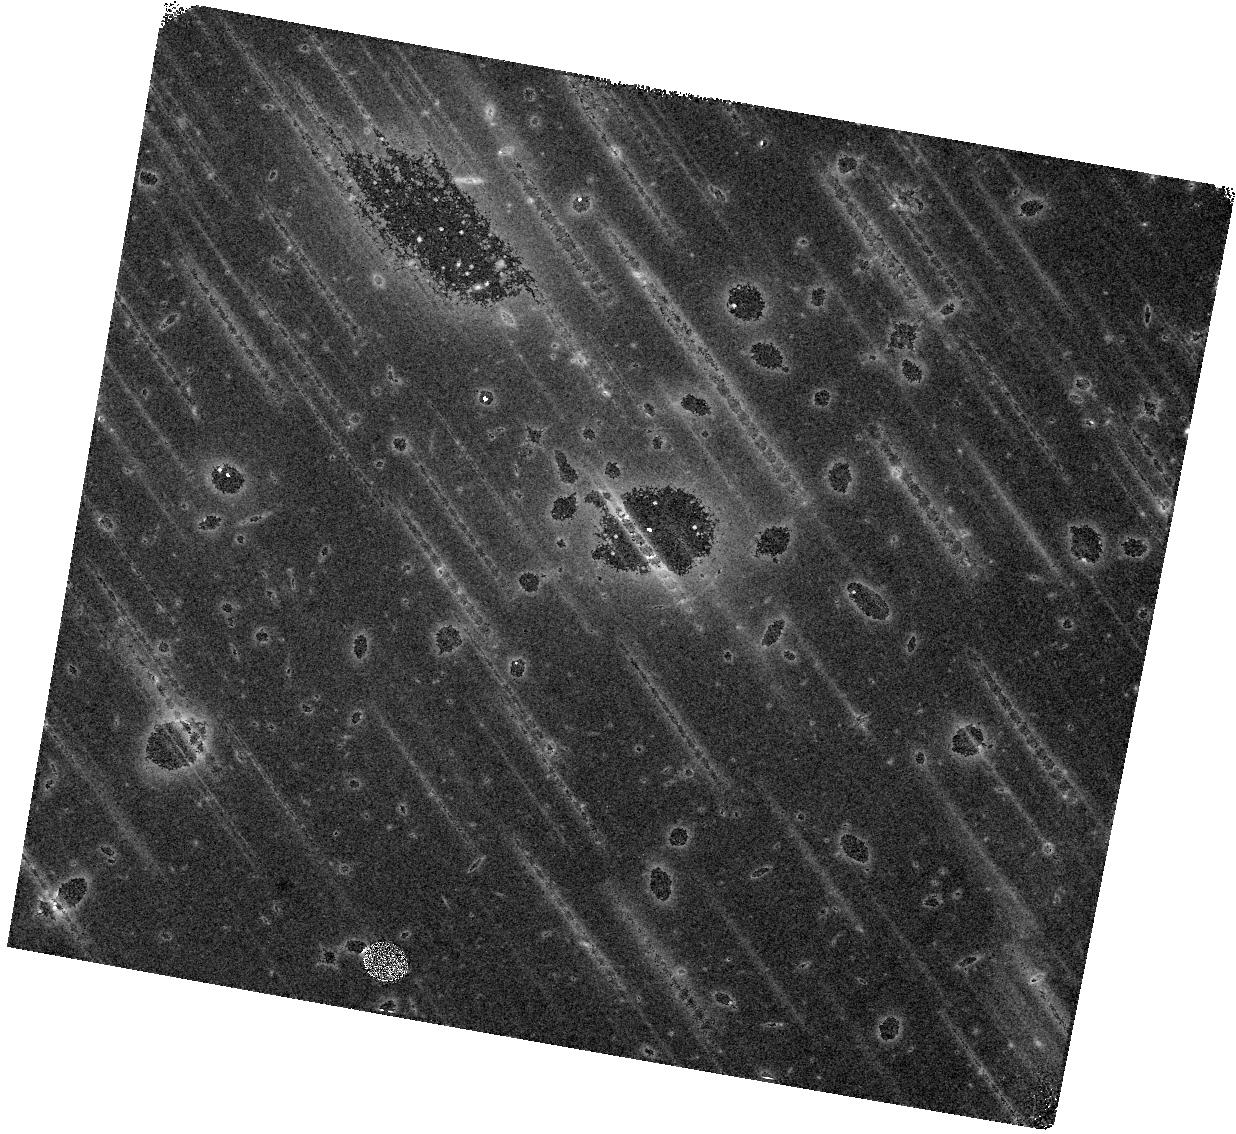
Target: MACS0940
Instrument: WFC3/IR
Filter: F160W
Exposure: 43 min
Observation ID: hst_15696_03_wfc3_ir_f160w_idz403

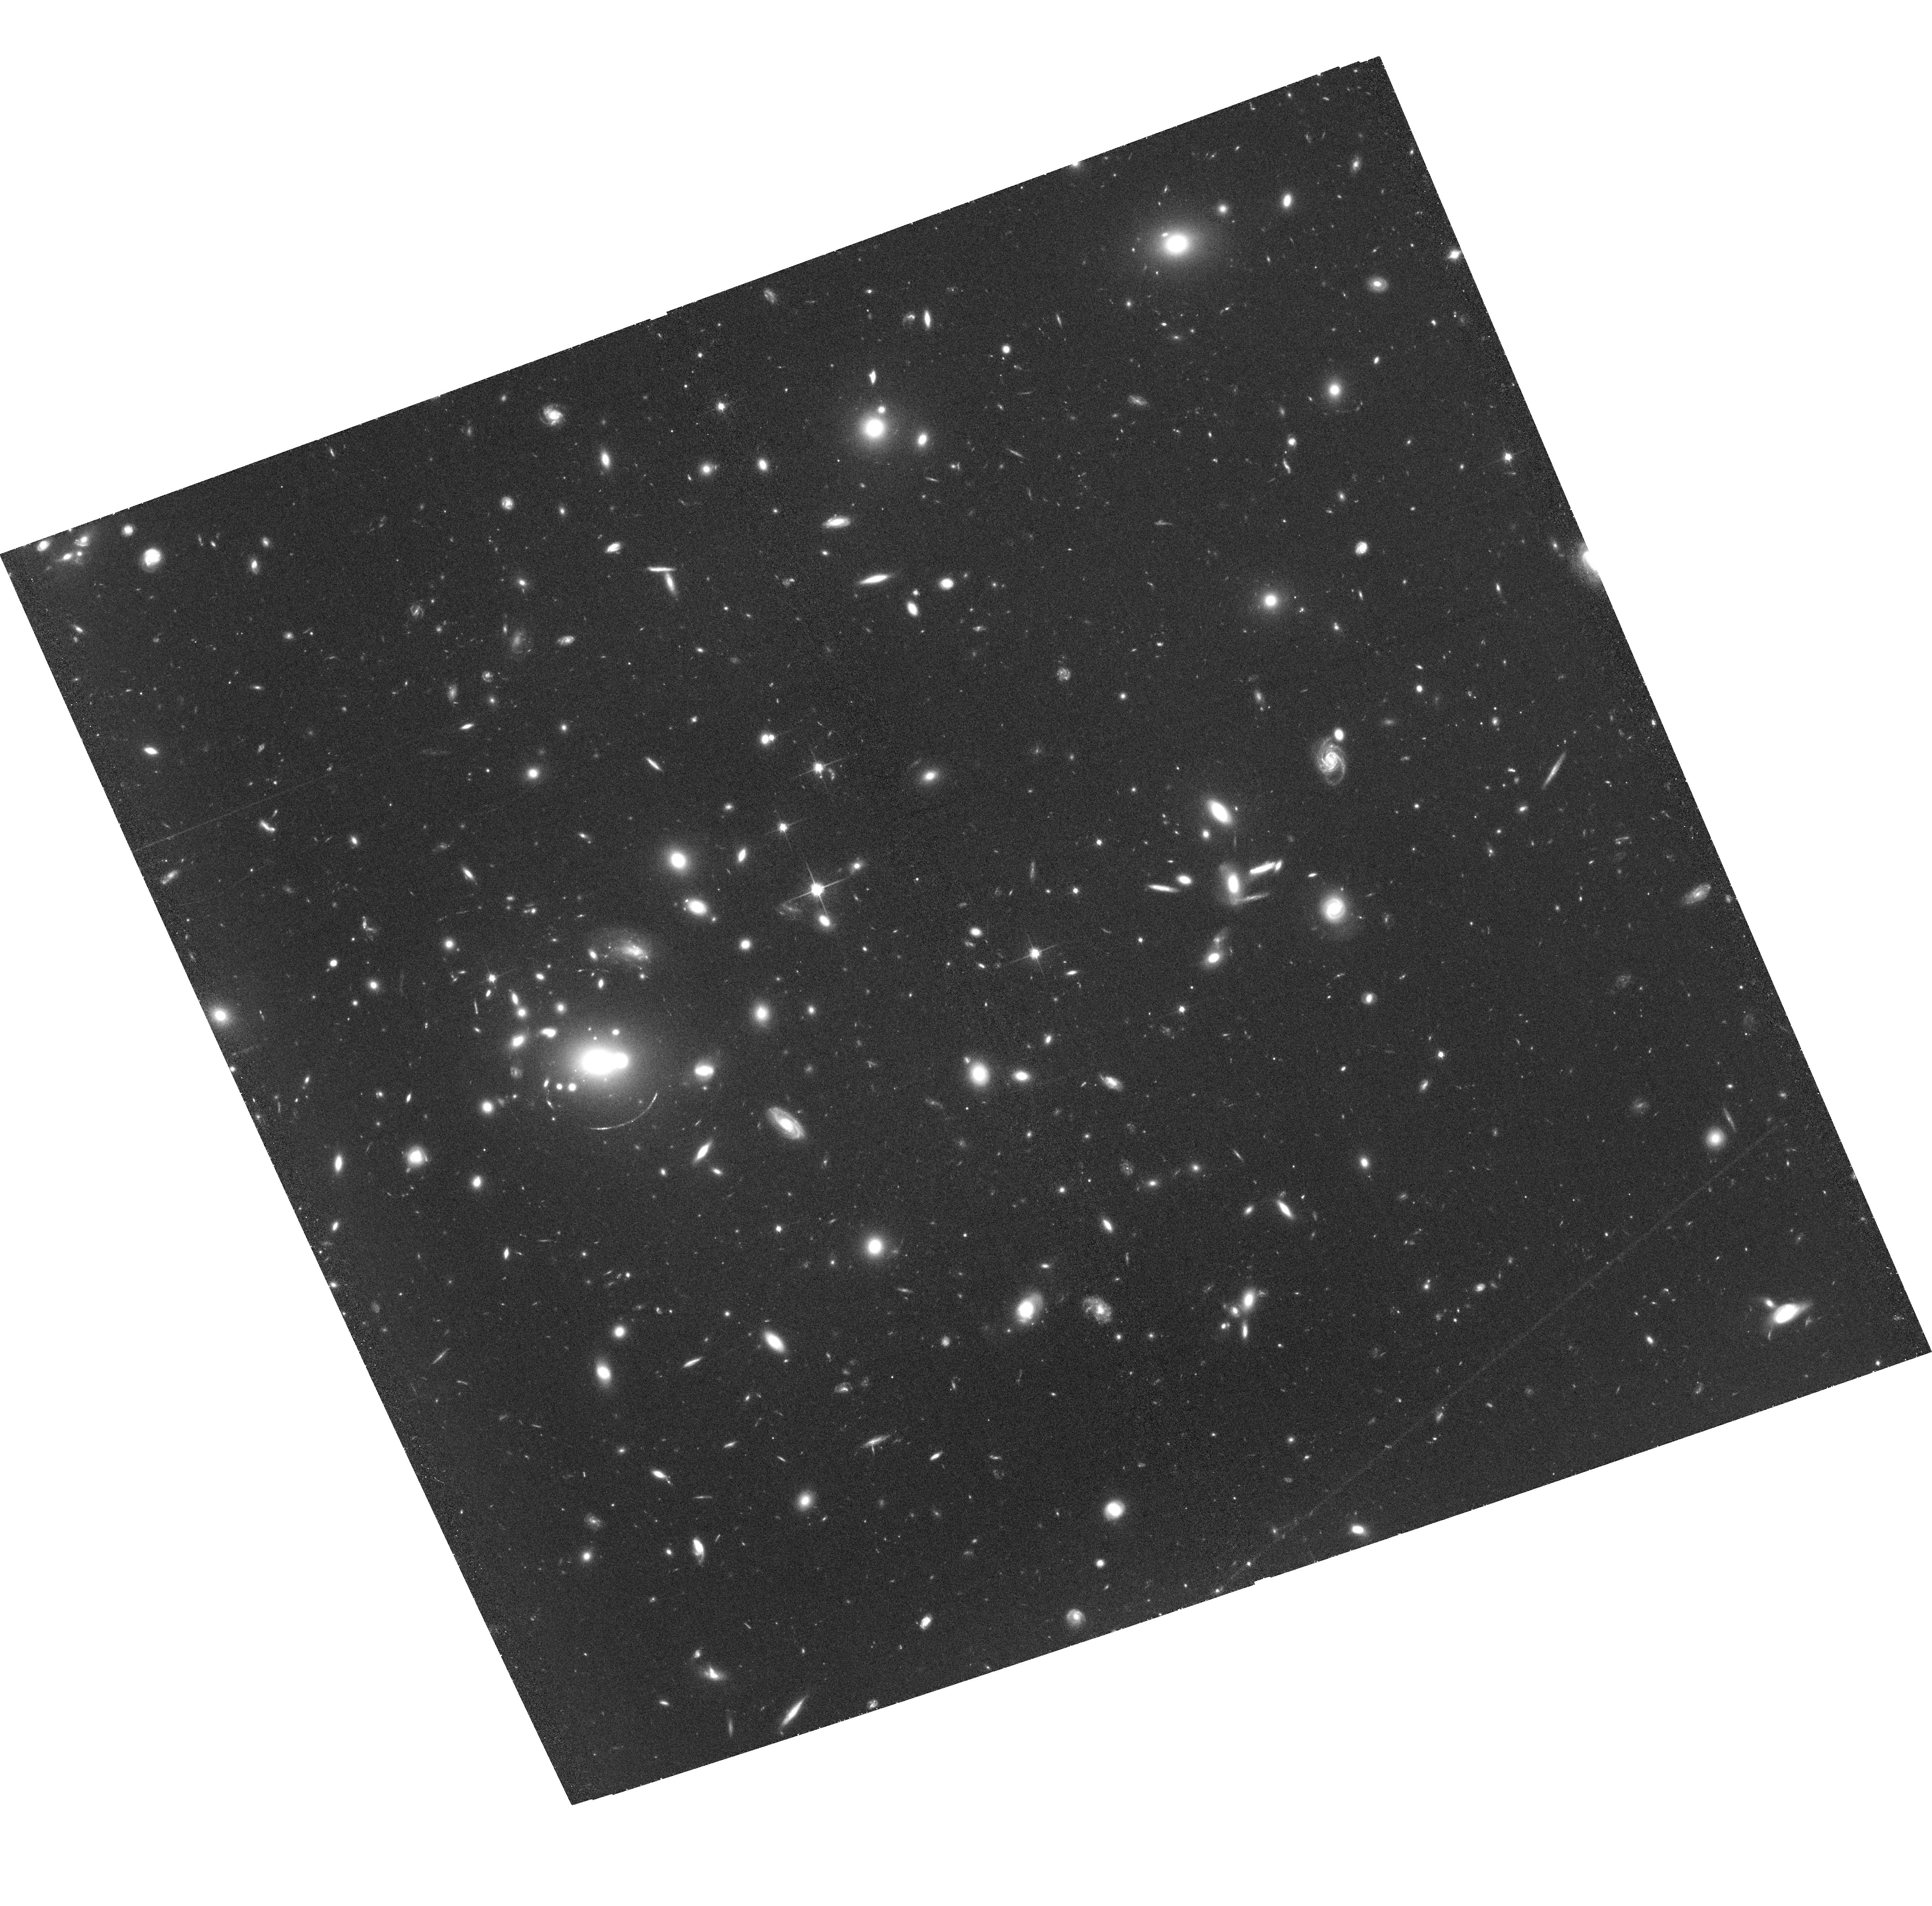
Target: MACS0940-ACS
Instrument: ACS/WFC
Filter: F814W
Exposure: 2.1 h
Observation ID: hst_15696_01_acs_wfc_f814w_jdz401

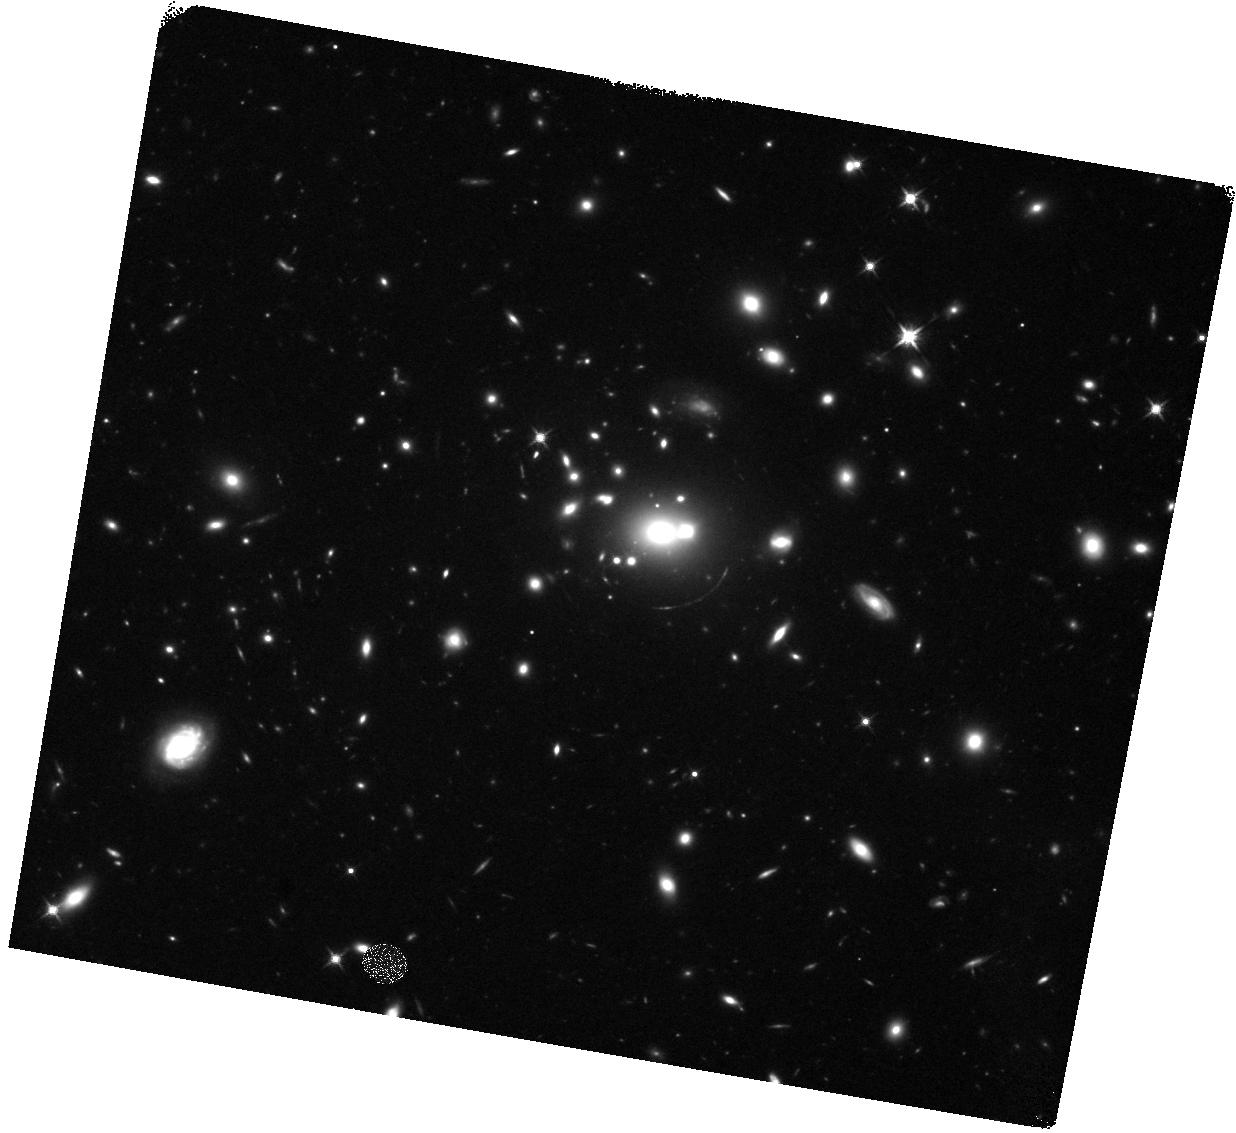
Target: MACS0940
Instrument: WFC3/IR
Filter: F125W
Exposure: 43 min
Observation ID: hst_15696_02_wfc3_ir_f125w_idz402

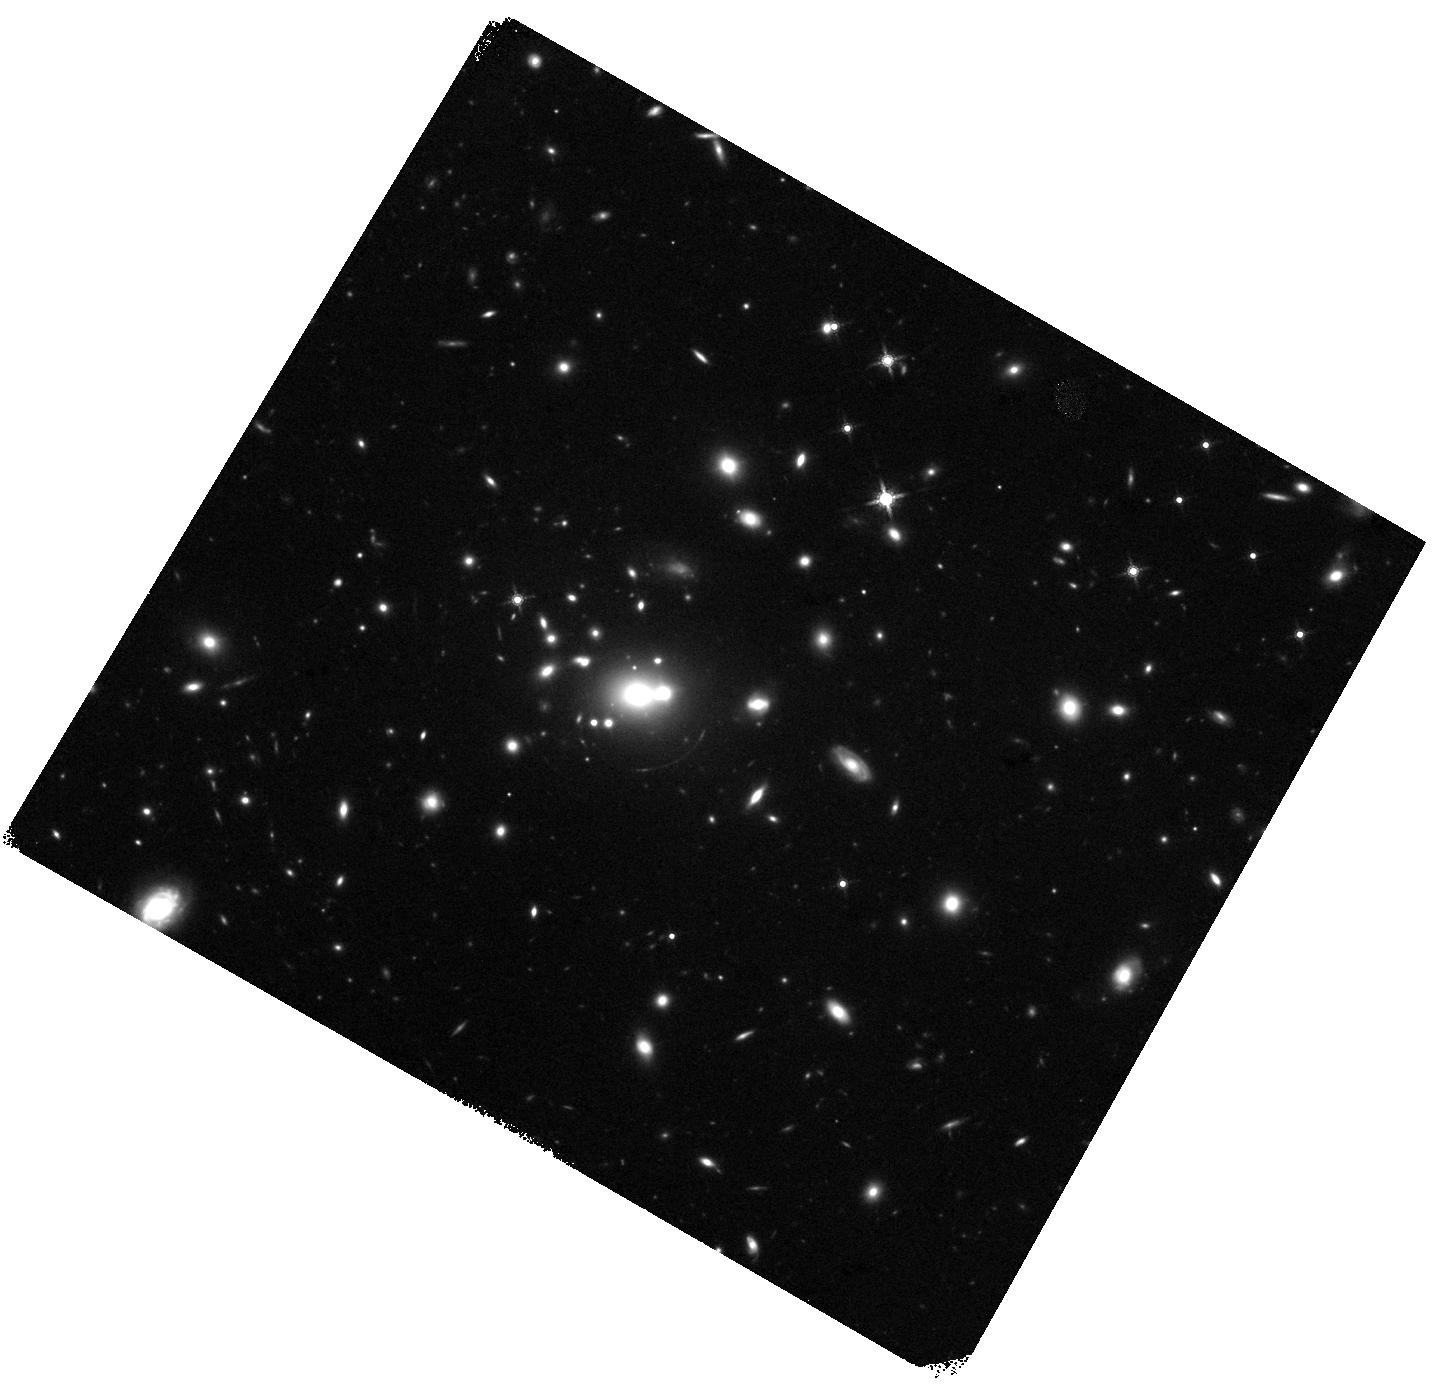
Target: MACS0940
Instrument: WFC3/IR
Filter: F160W
Exposure: 43 min
Observation ID: hst_15696_63_wfc3_ir_f160w_idz463

Constraints on the physical origins of Lyman-alpha halos at z>4 from giant gravitational arcs (PI: Carton, David)

Recent deep integral-field spectroscopy observations using VLT/MUSE revealed two high-redshift (z>4) lensed arcs in the galaxy cluster MACS0940. Notably, both lensed galaxies show highly extended Lyman-alpha emission (> 5 arcsec). These are very rare sources indeed, with only three other such systems known to date. However, truly exceptional is the fact that one of these galaxies forms an almost complete Einstein ring, with the Lyman-alpha arc reaching an unrivaled extent of 30 arcsec. Moreover, the MUSE spectroscopy of this object has identified distinct large-scale spatial variations in the Lyman-alpha line profile. While this object is very unusual from an observational perspective, it shares many intrinsic properties with other, typical, unlensed Lyman-alpha emitters, thus providing an unbiased testbed for distinguishing the different scenarios that have been proposed to explain the origin of Lyman-alpha halos: (a) scattering of the Lyman-alpha emission by neutral gas, (b) cold streams feeding the circumgalactic medium (CGM) and shining in Lyman alpha, and/or (c) the presence of satellite galaxies surrounding the main source of emission. Using multi-band HST photometry in the rest-frame UV, we will map the star-formation activity in both Lyman-alpha arcs. By correlating the results with the Lyman-alpha properties observed with MUSE, and leveraging the magnification boost from the galaxy cluster, we will be able to empirically test the different scenarios.